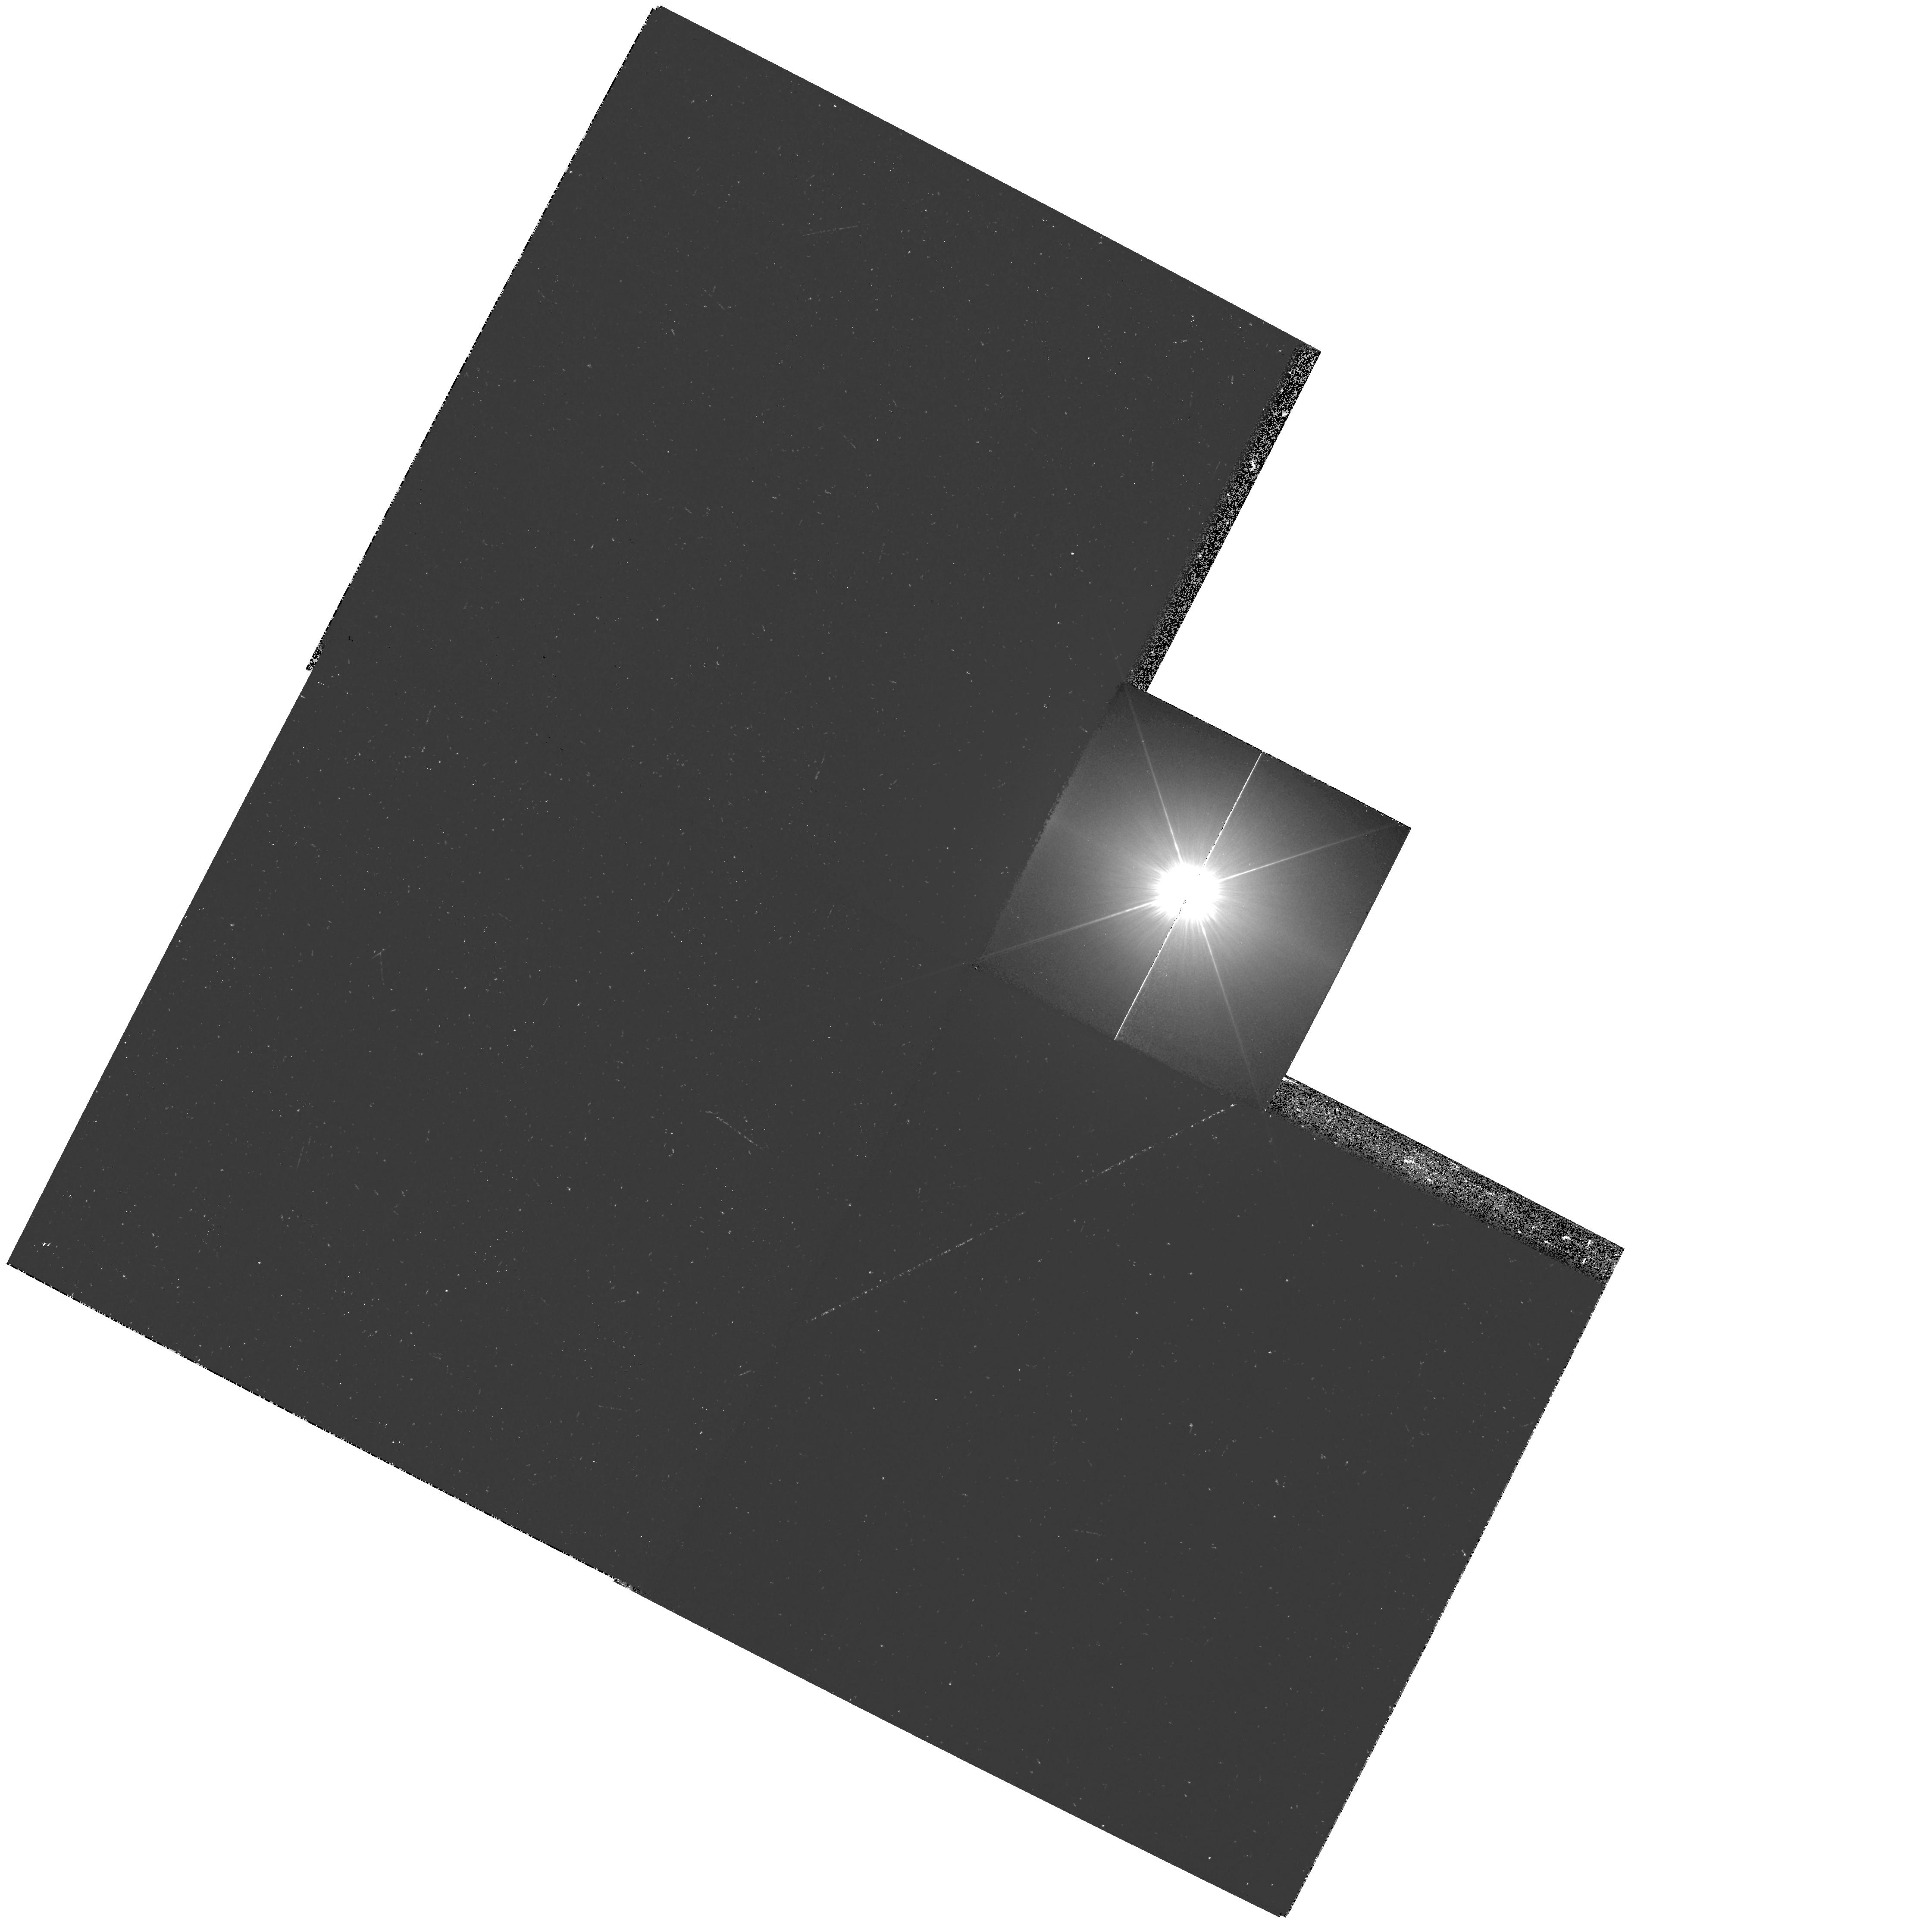
Target: PROCYON. Instrument: WFPC2/PC. Filter: F218W. Exposure: 15 min. Observation ID: hst_10914_01_wfpc2_pc_f218w_u9o501

HST Observations of Astrophysically Important Visual Binaries (PI: Bond, Howard E.)

This is a continuation of a project begun in Cycle 7 and continued up through Cycle 14. The program consists of annual FGS or WFPC2 observations of three visual binary stars that will yield fundamental astrophysical results, once their orbits and masses are determined. Our targets are the following: (1) Procyon (P = 40.9 yr), for which our first WFPC2 images yielded an extremely accurate angular separation of the bright F star and its much fainter white-dwarf companion. Combined with ground-based astrometry of the bright star, our observation significantly revised downward the derived masses, and brought Procyon A into much better agreement with theoretical evolutionary masses for the first time. With the continued monitoring proposed here, we will obtain masses to an accuracy of better than 1%, providing a testbed for theories of both Sun-like stars and white dwarfs. (2) G 107-70, a close double white dwarf (P = 18.5 yr) that promises to add two accurate masses to the tiny handful of white-dwarf masses that are directly known from dynamical measurements. (3) Mu Cas (P = 20.8 yr), a famous nearby metal-deficient G dwarf for which accurate masses will lead to the stars' helium contents, with cosmological implications. For all three stars, we will also be setting increasingly stringent limits on the presence of planetary-mass bodies in the systems.